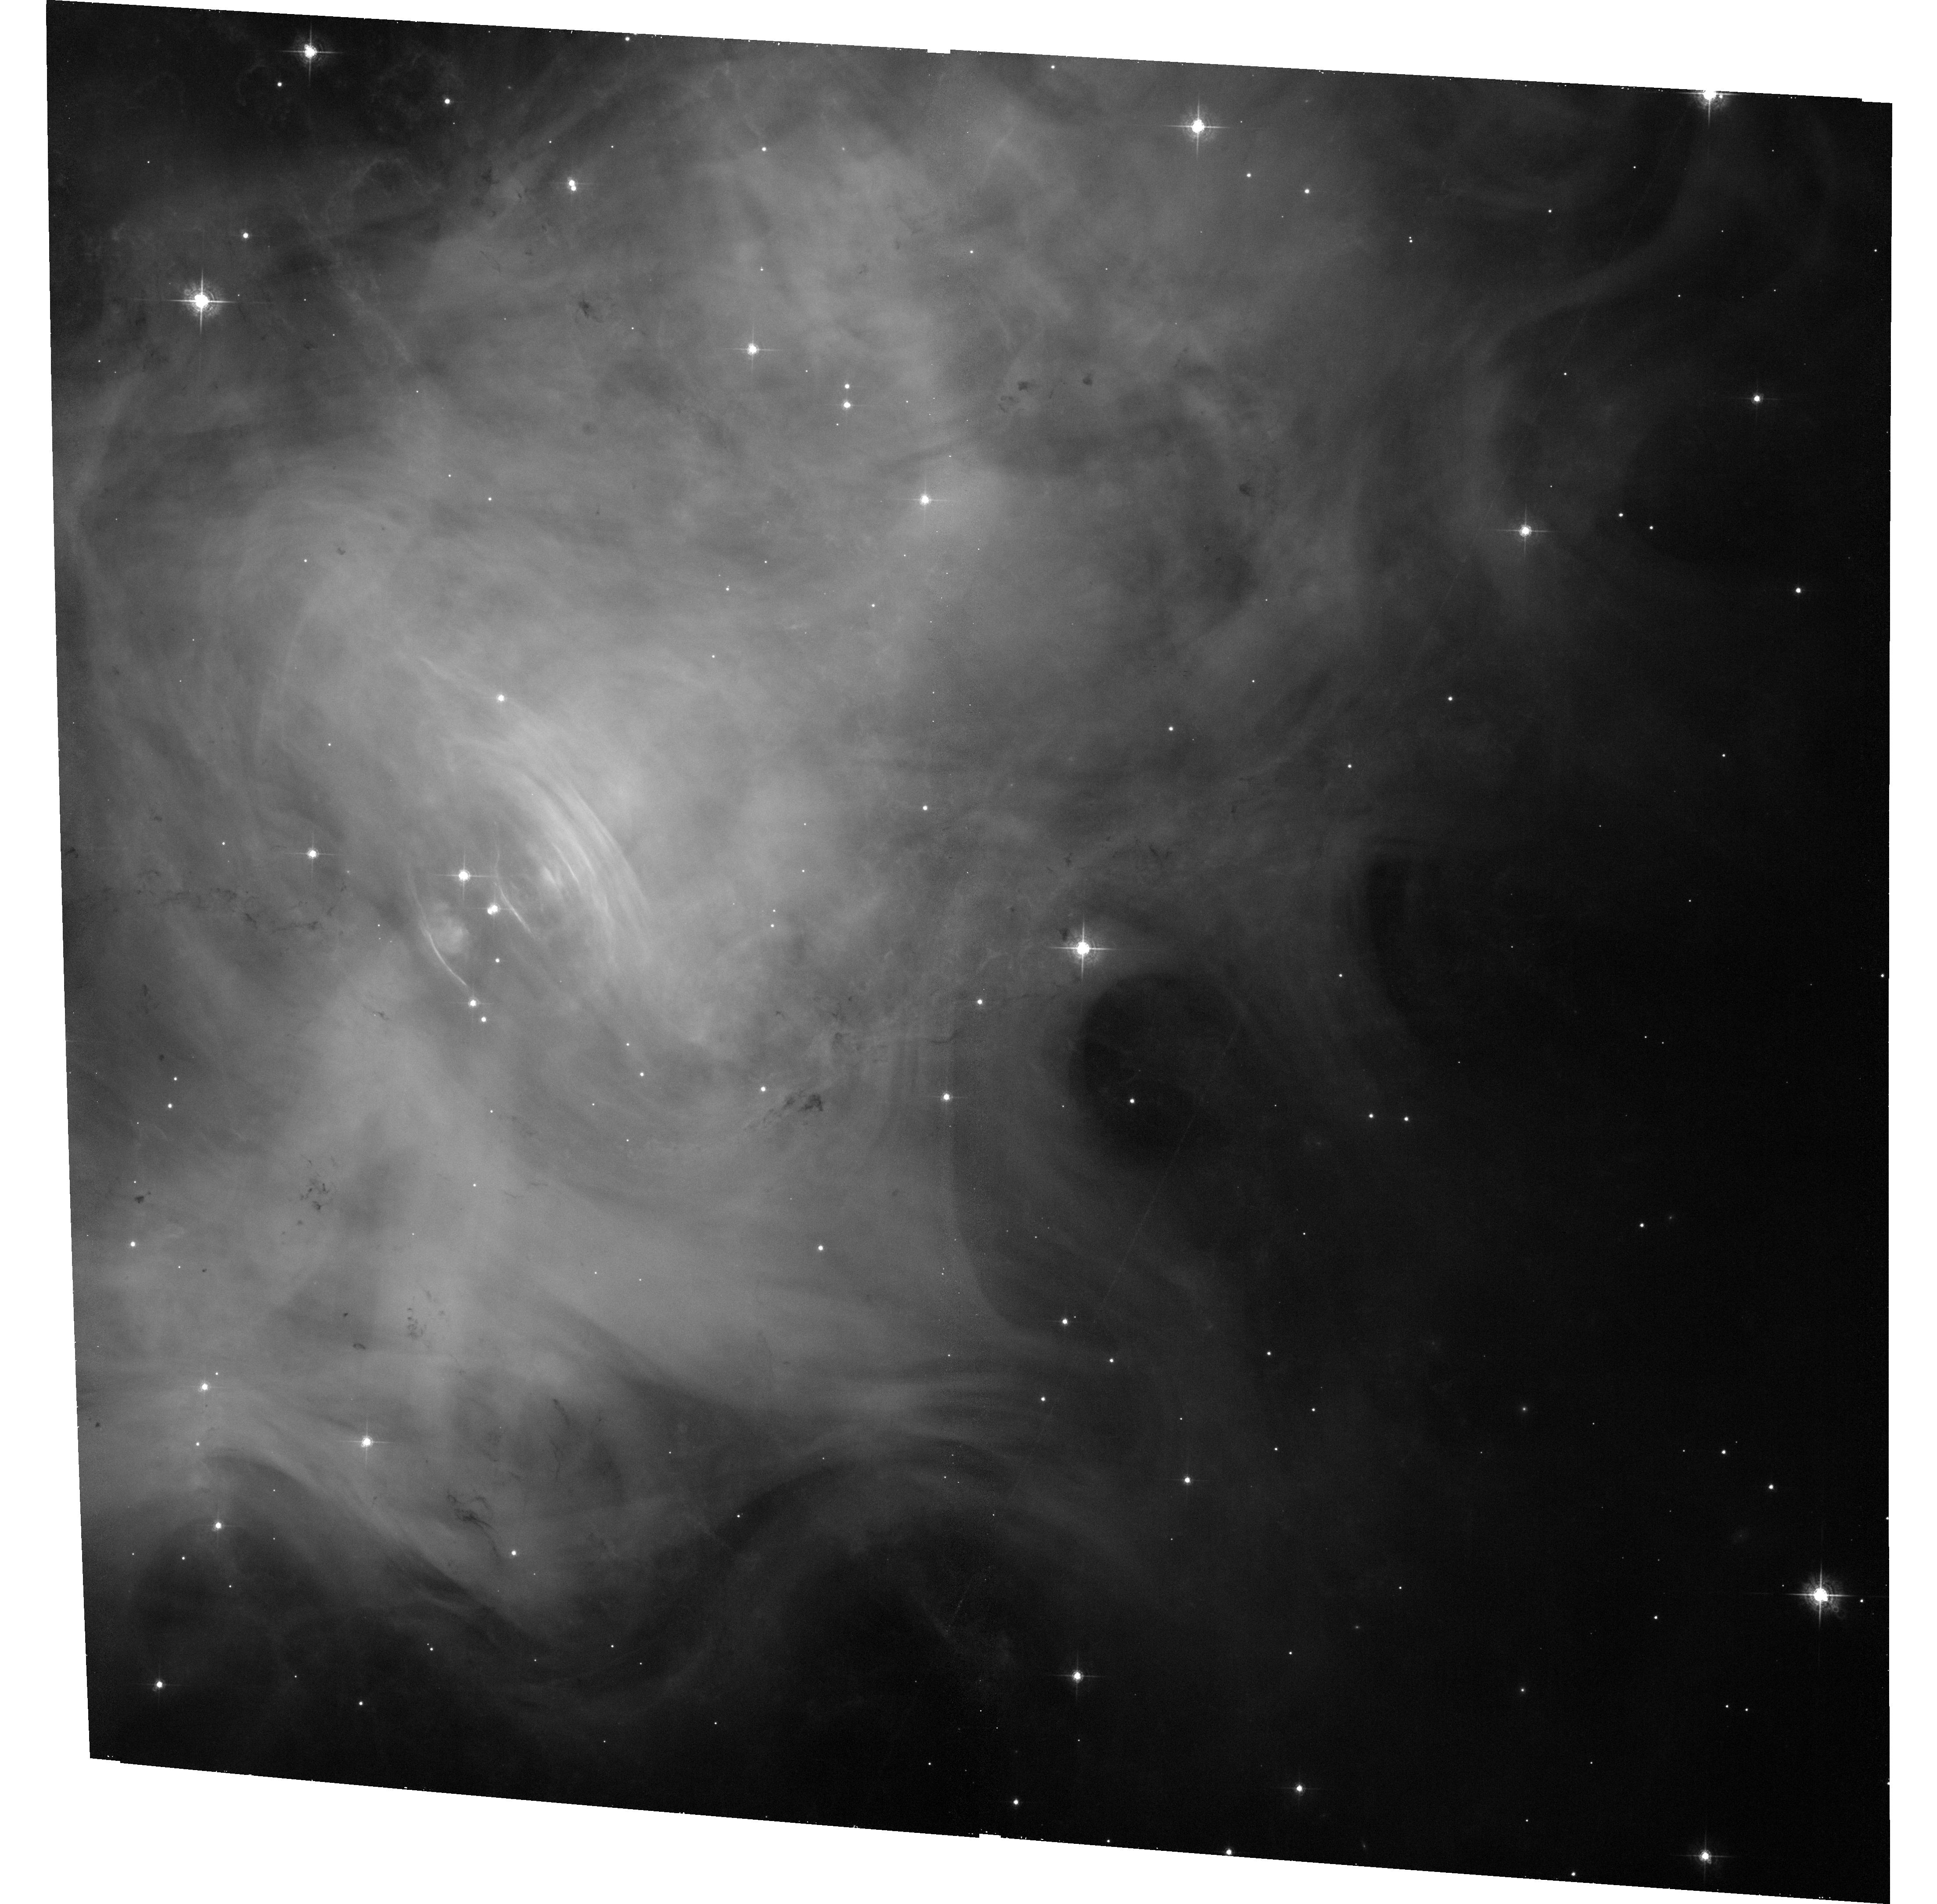
Target: V-CM-TAU
Instrument: ACS/WFC
Filter: F550M
Exposure: 33 min
Observation ID: hst_12748_04_acs_wfc_f550m_jbvo04

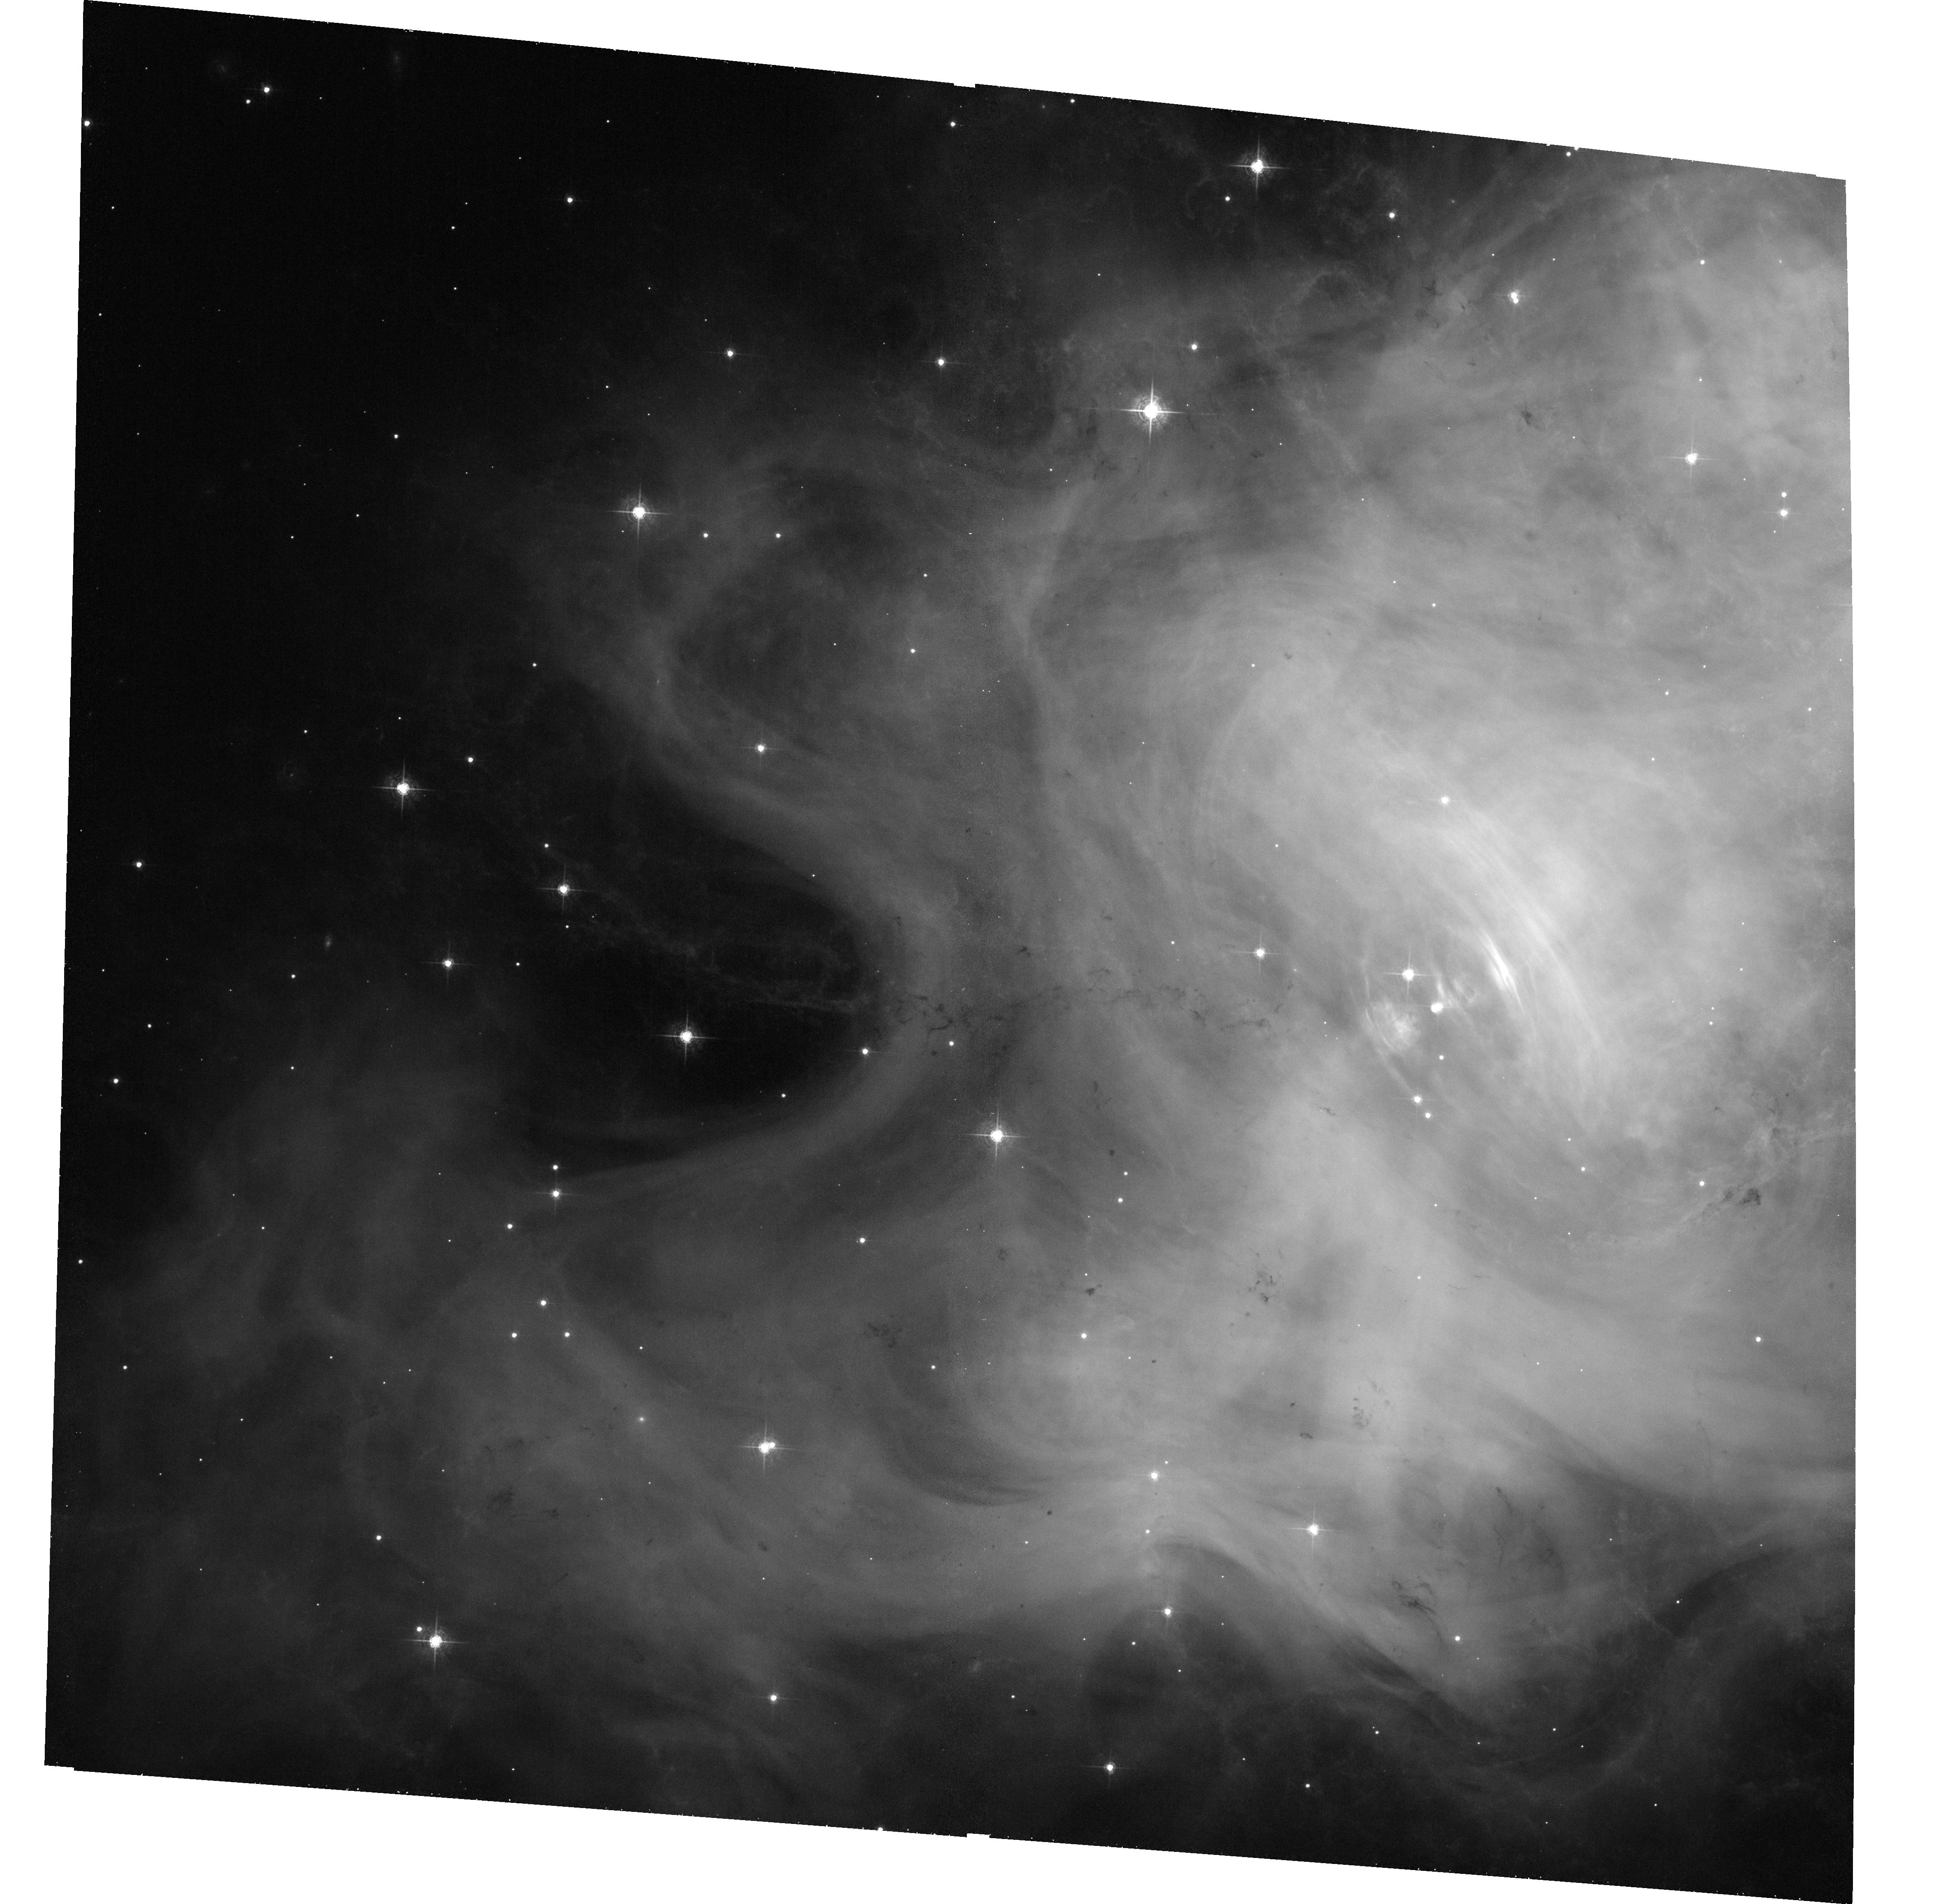
Target: V-CM-TAU
Instrument: ACS/WFC
Filter: F550M
Exposure: 33 min
Observation ID: hst_12748_06_acs_wfc_f550m_jbvo06

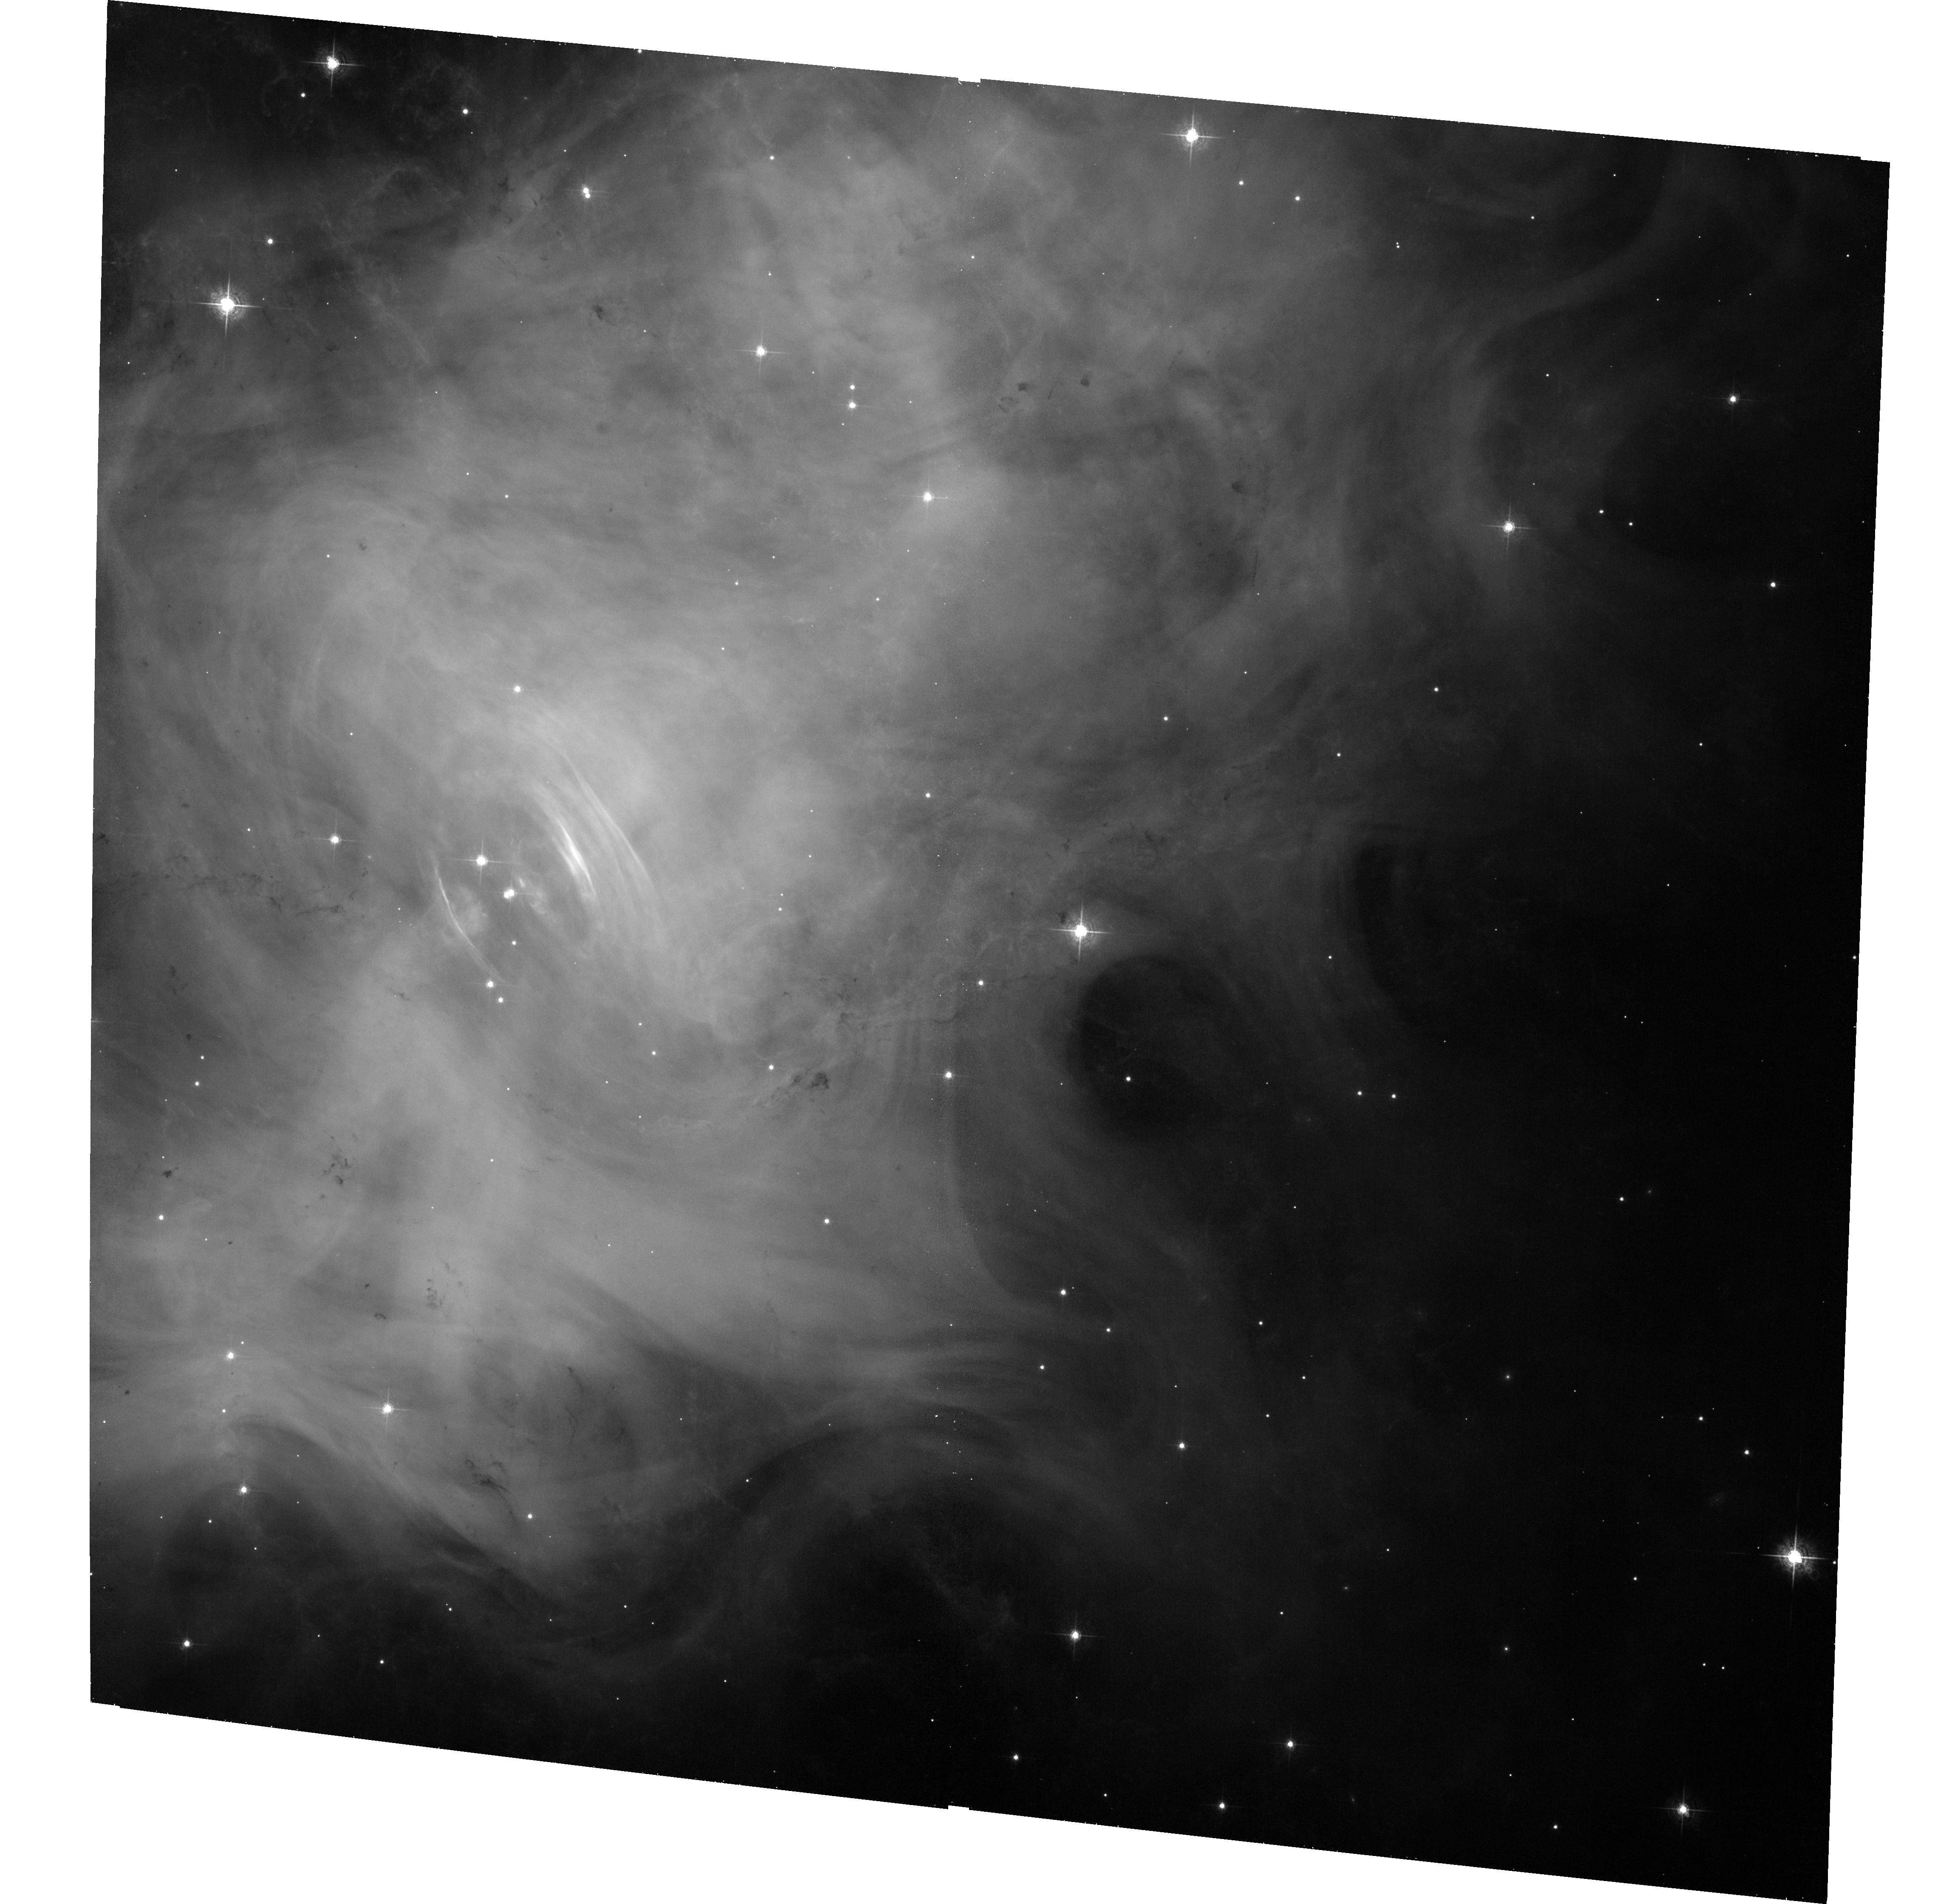
Target: V-CM-TAU
Instrument: ACS/WFC
Filter: F550M
Exposure: 33 min
Observation ID: hst_12748_02_acs_wfc_f550m_jbvo02

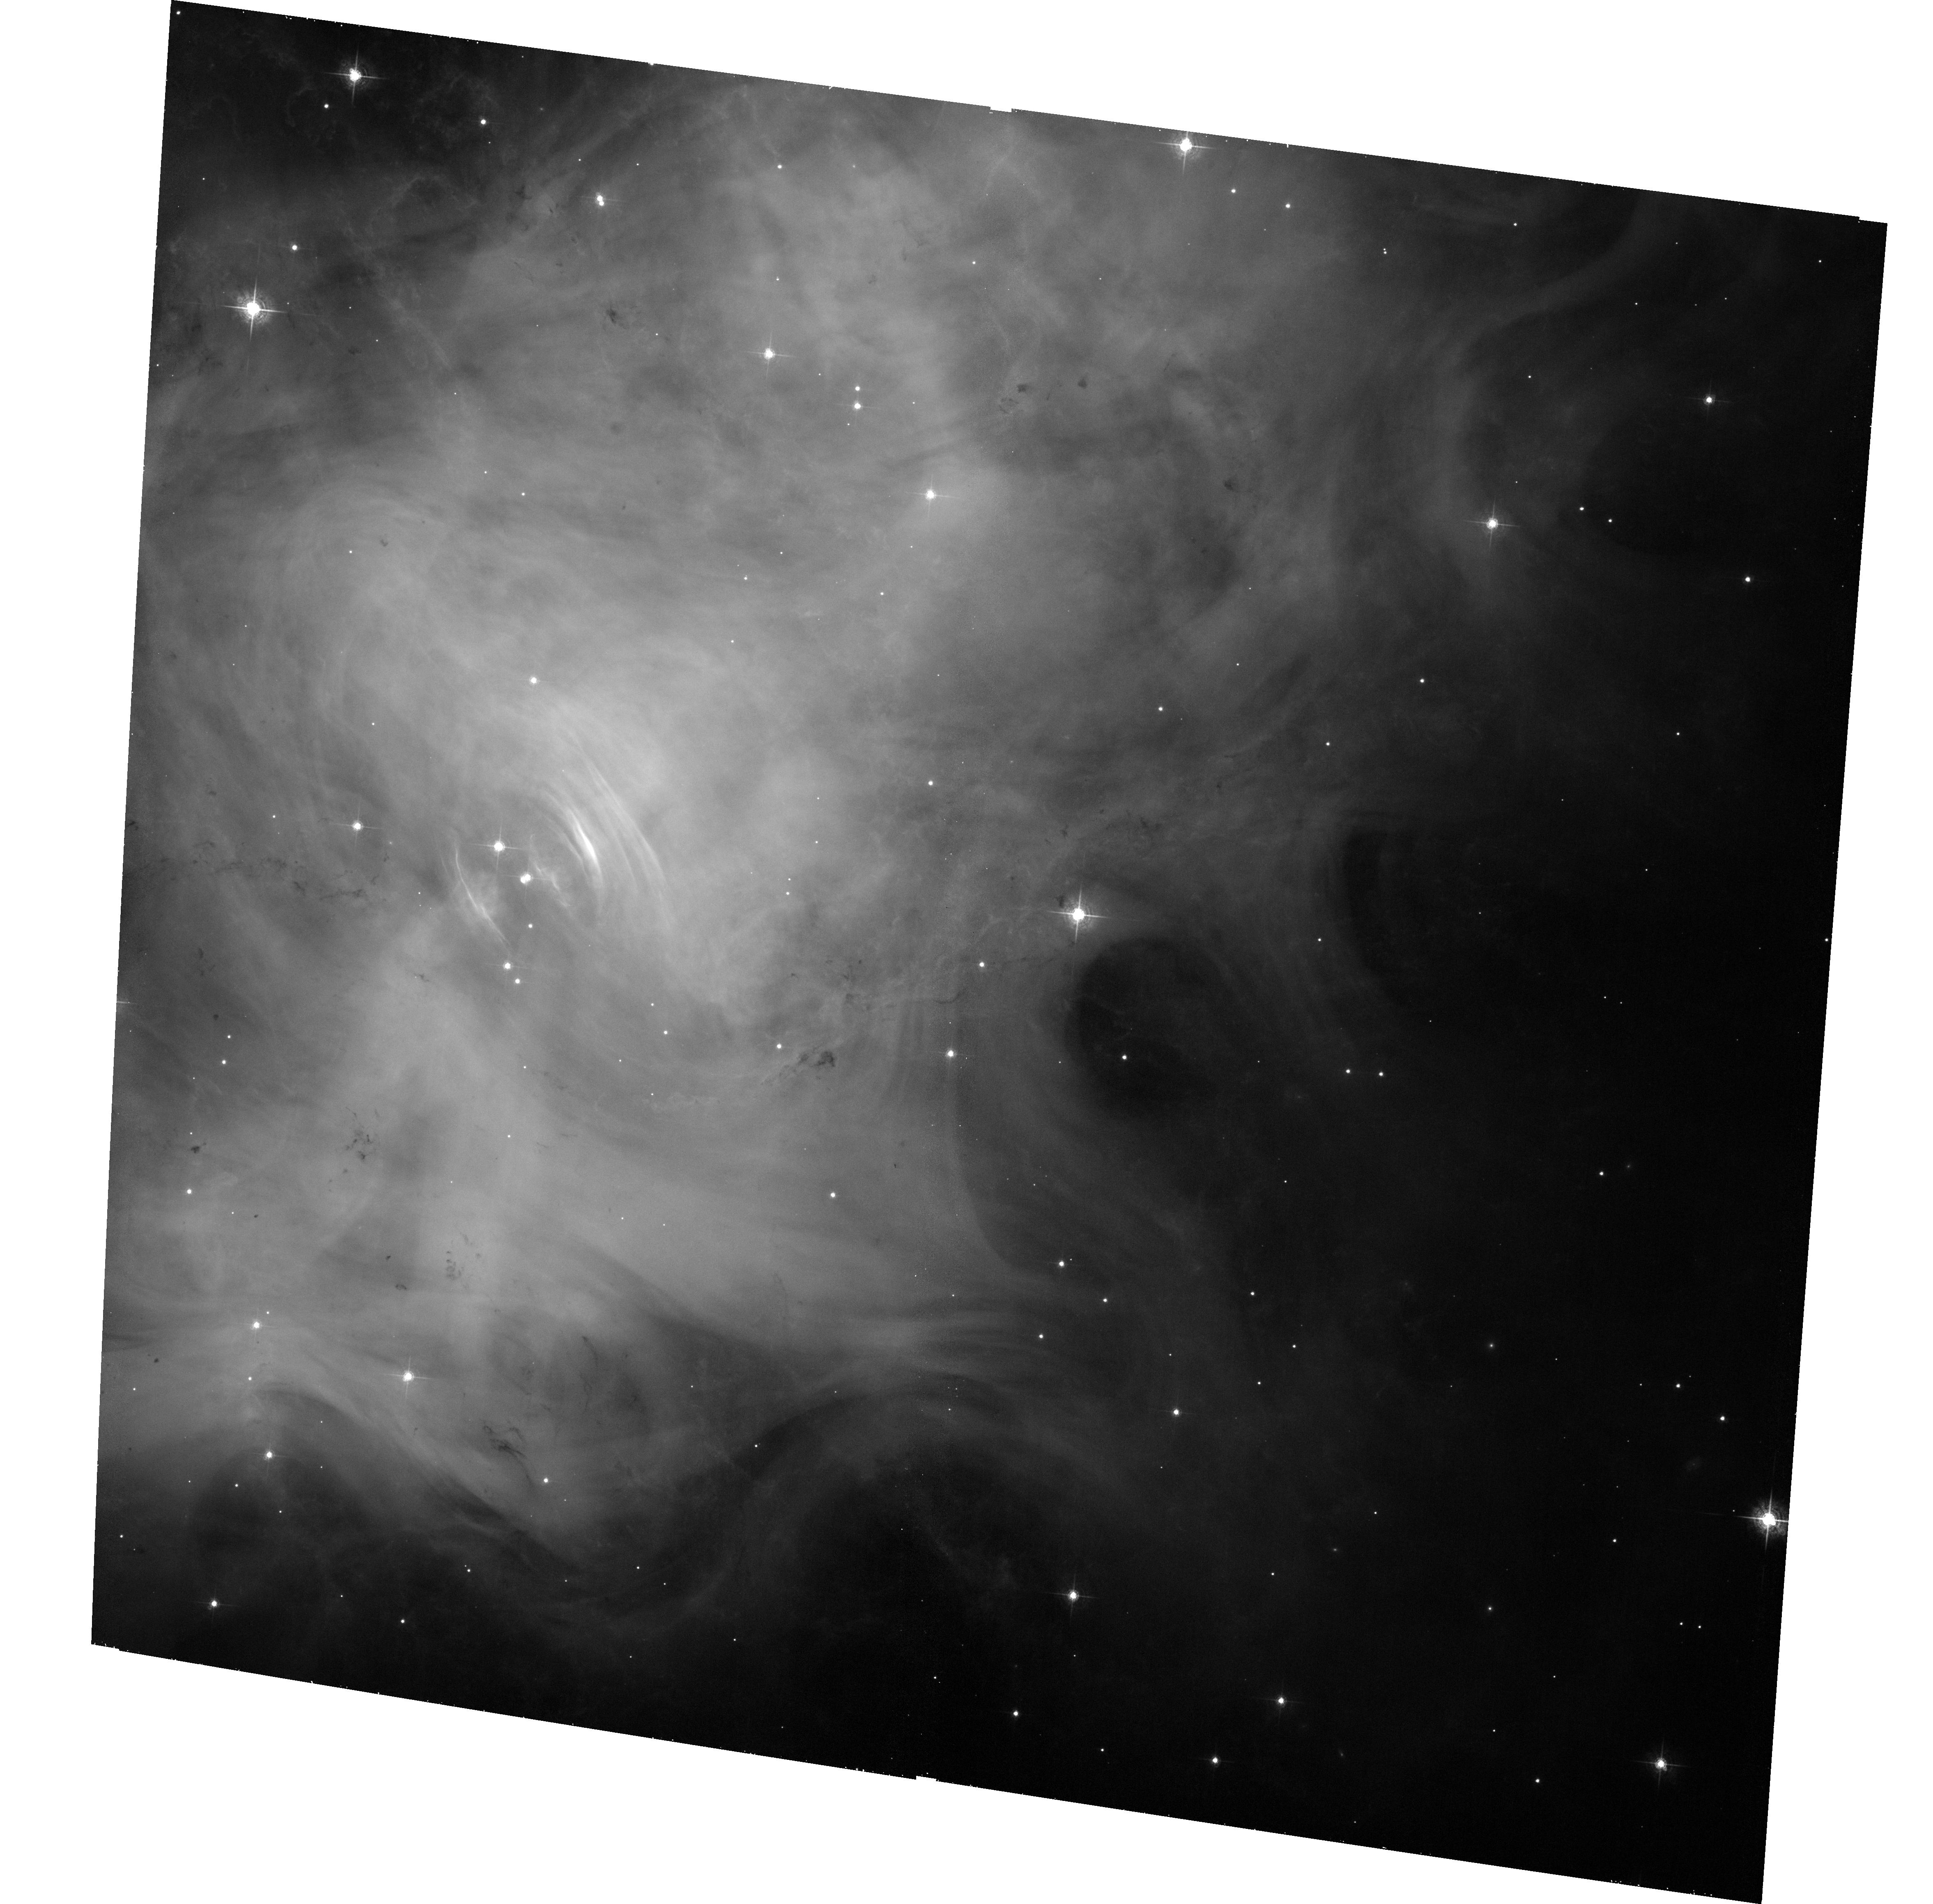
Target: V-CM-TAU
Instrument: ACS/WFC
Filter: F550M
Exposure: 33 min
Observation ID: hst_12748_01_acs_wfc_f550m_jbvo01

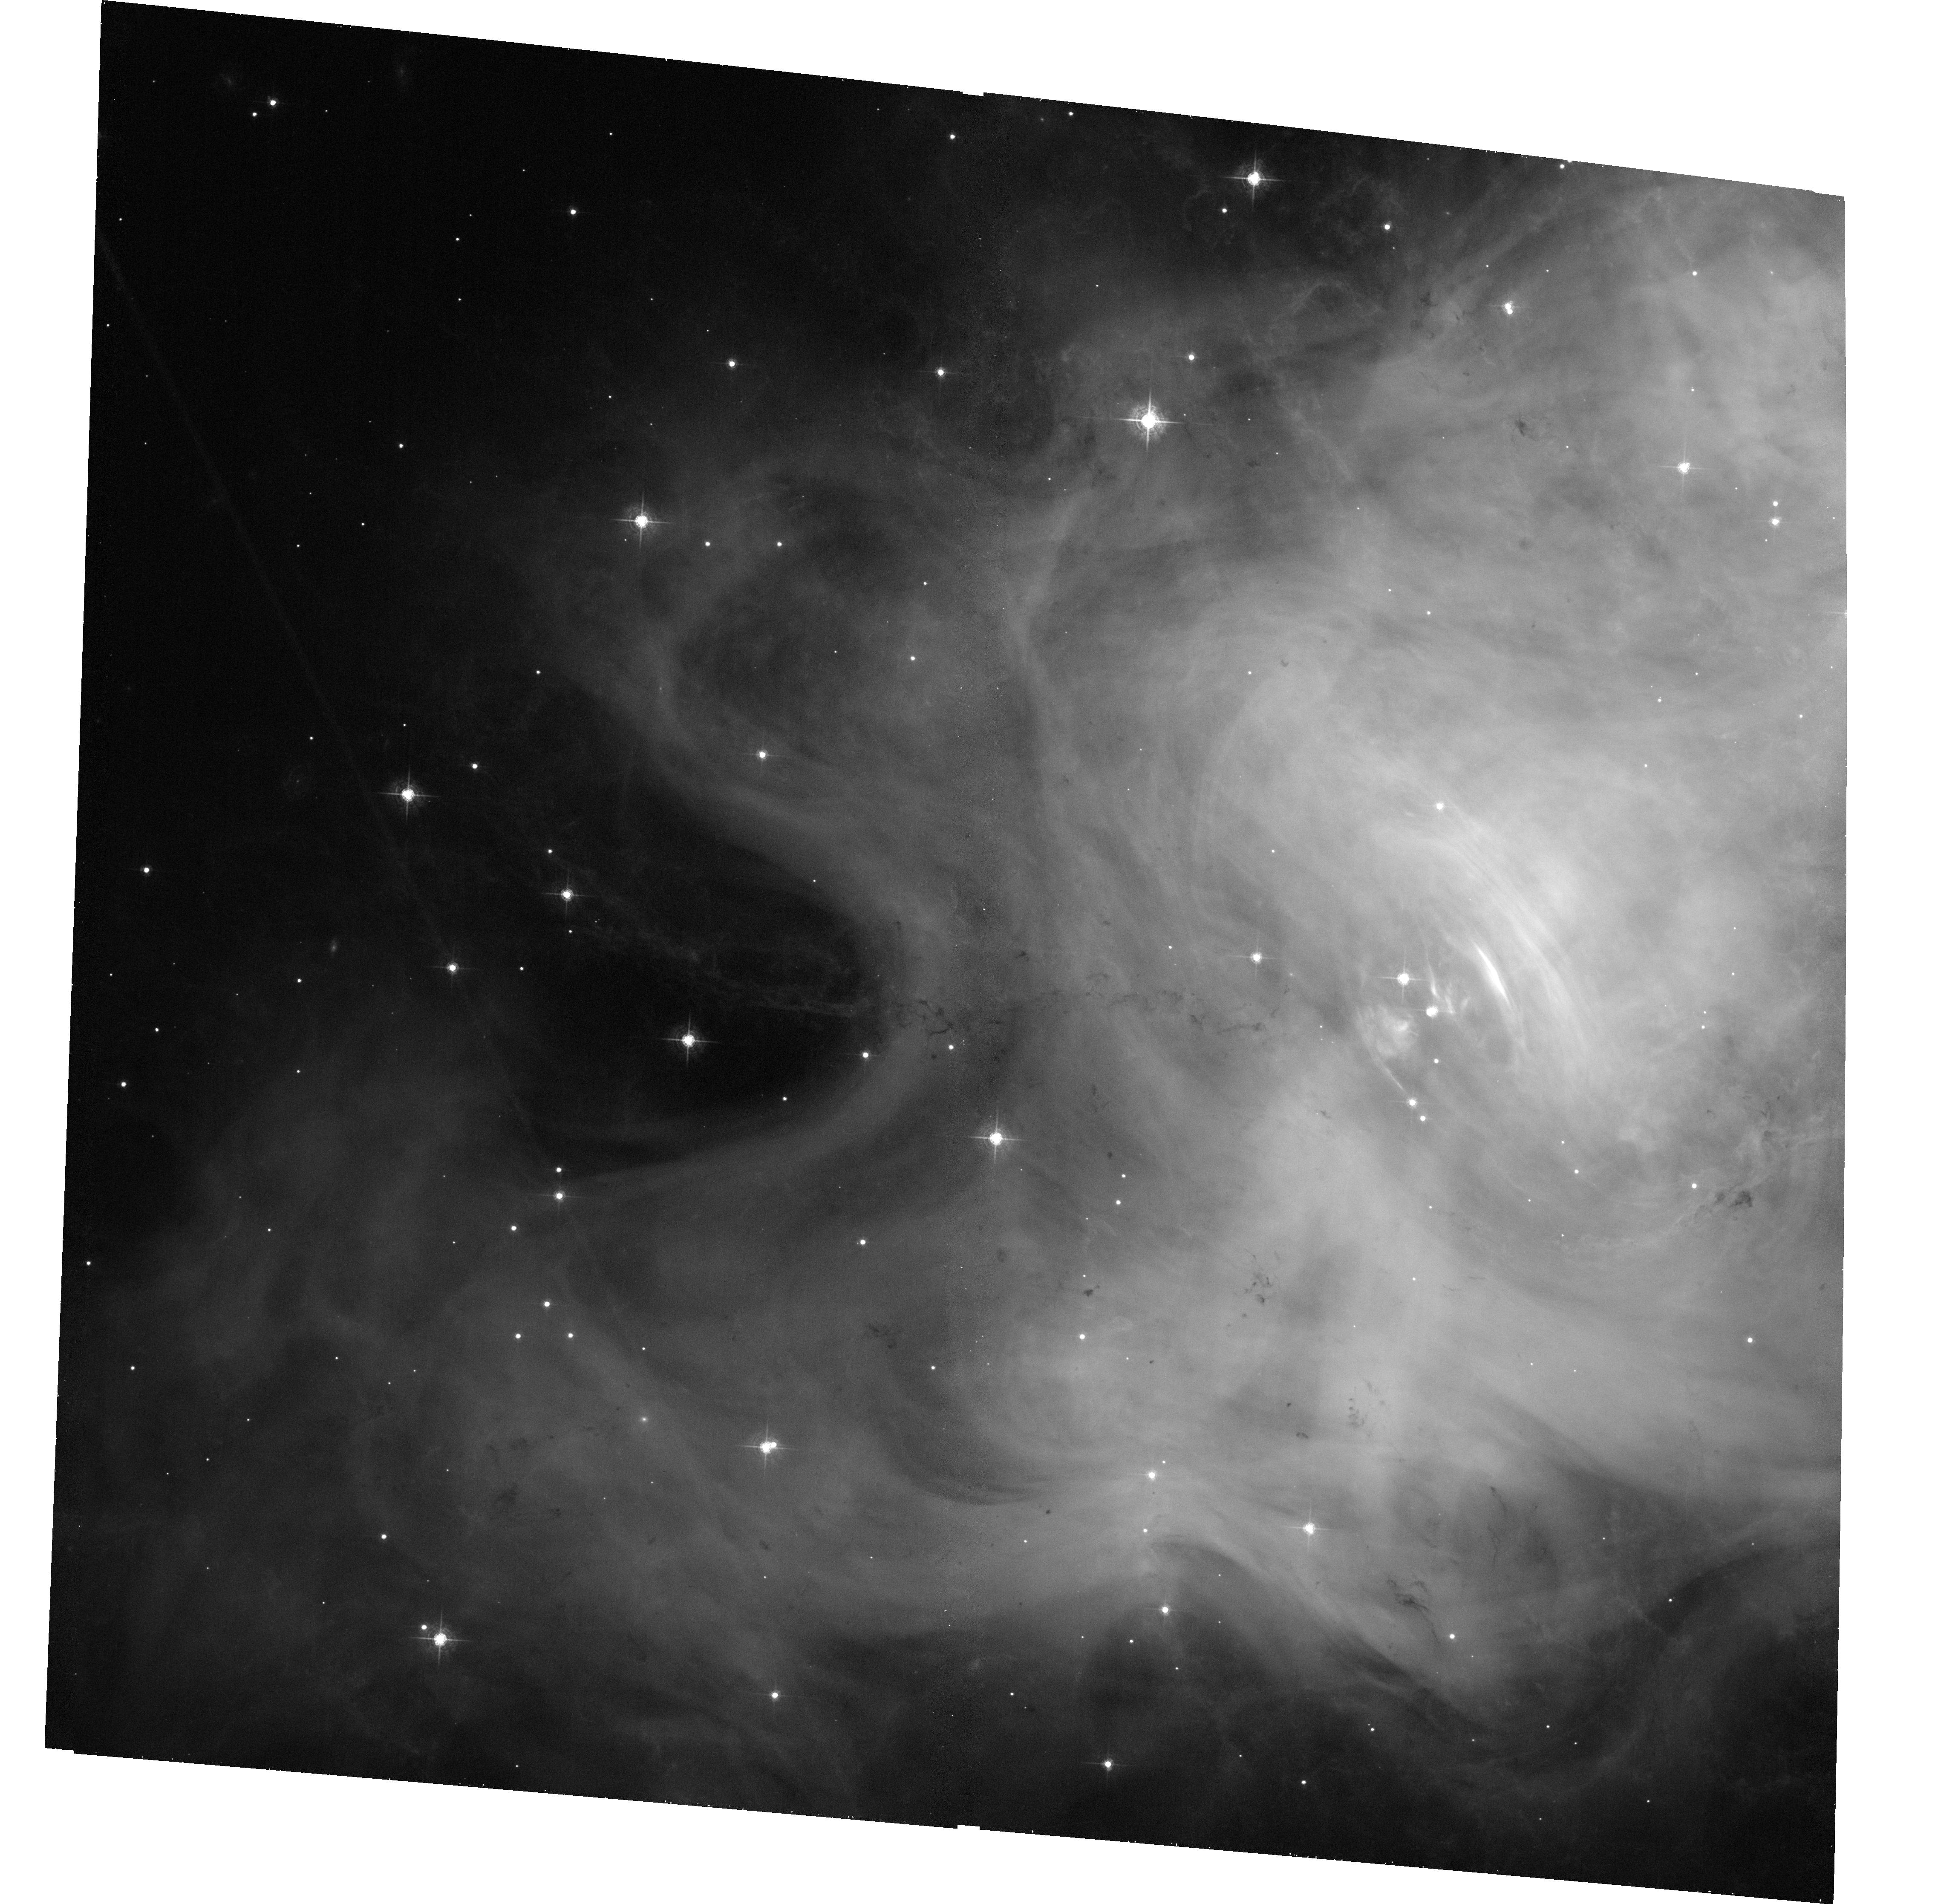
Target: V-CM-TAU
Instrument: ACS/WFC
Filter: F550M
Exposure: 33 min
Observation ID: hst_12748_05_acs_wfc_f550m_jbvo05

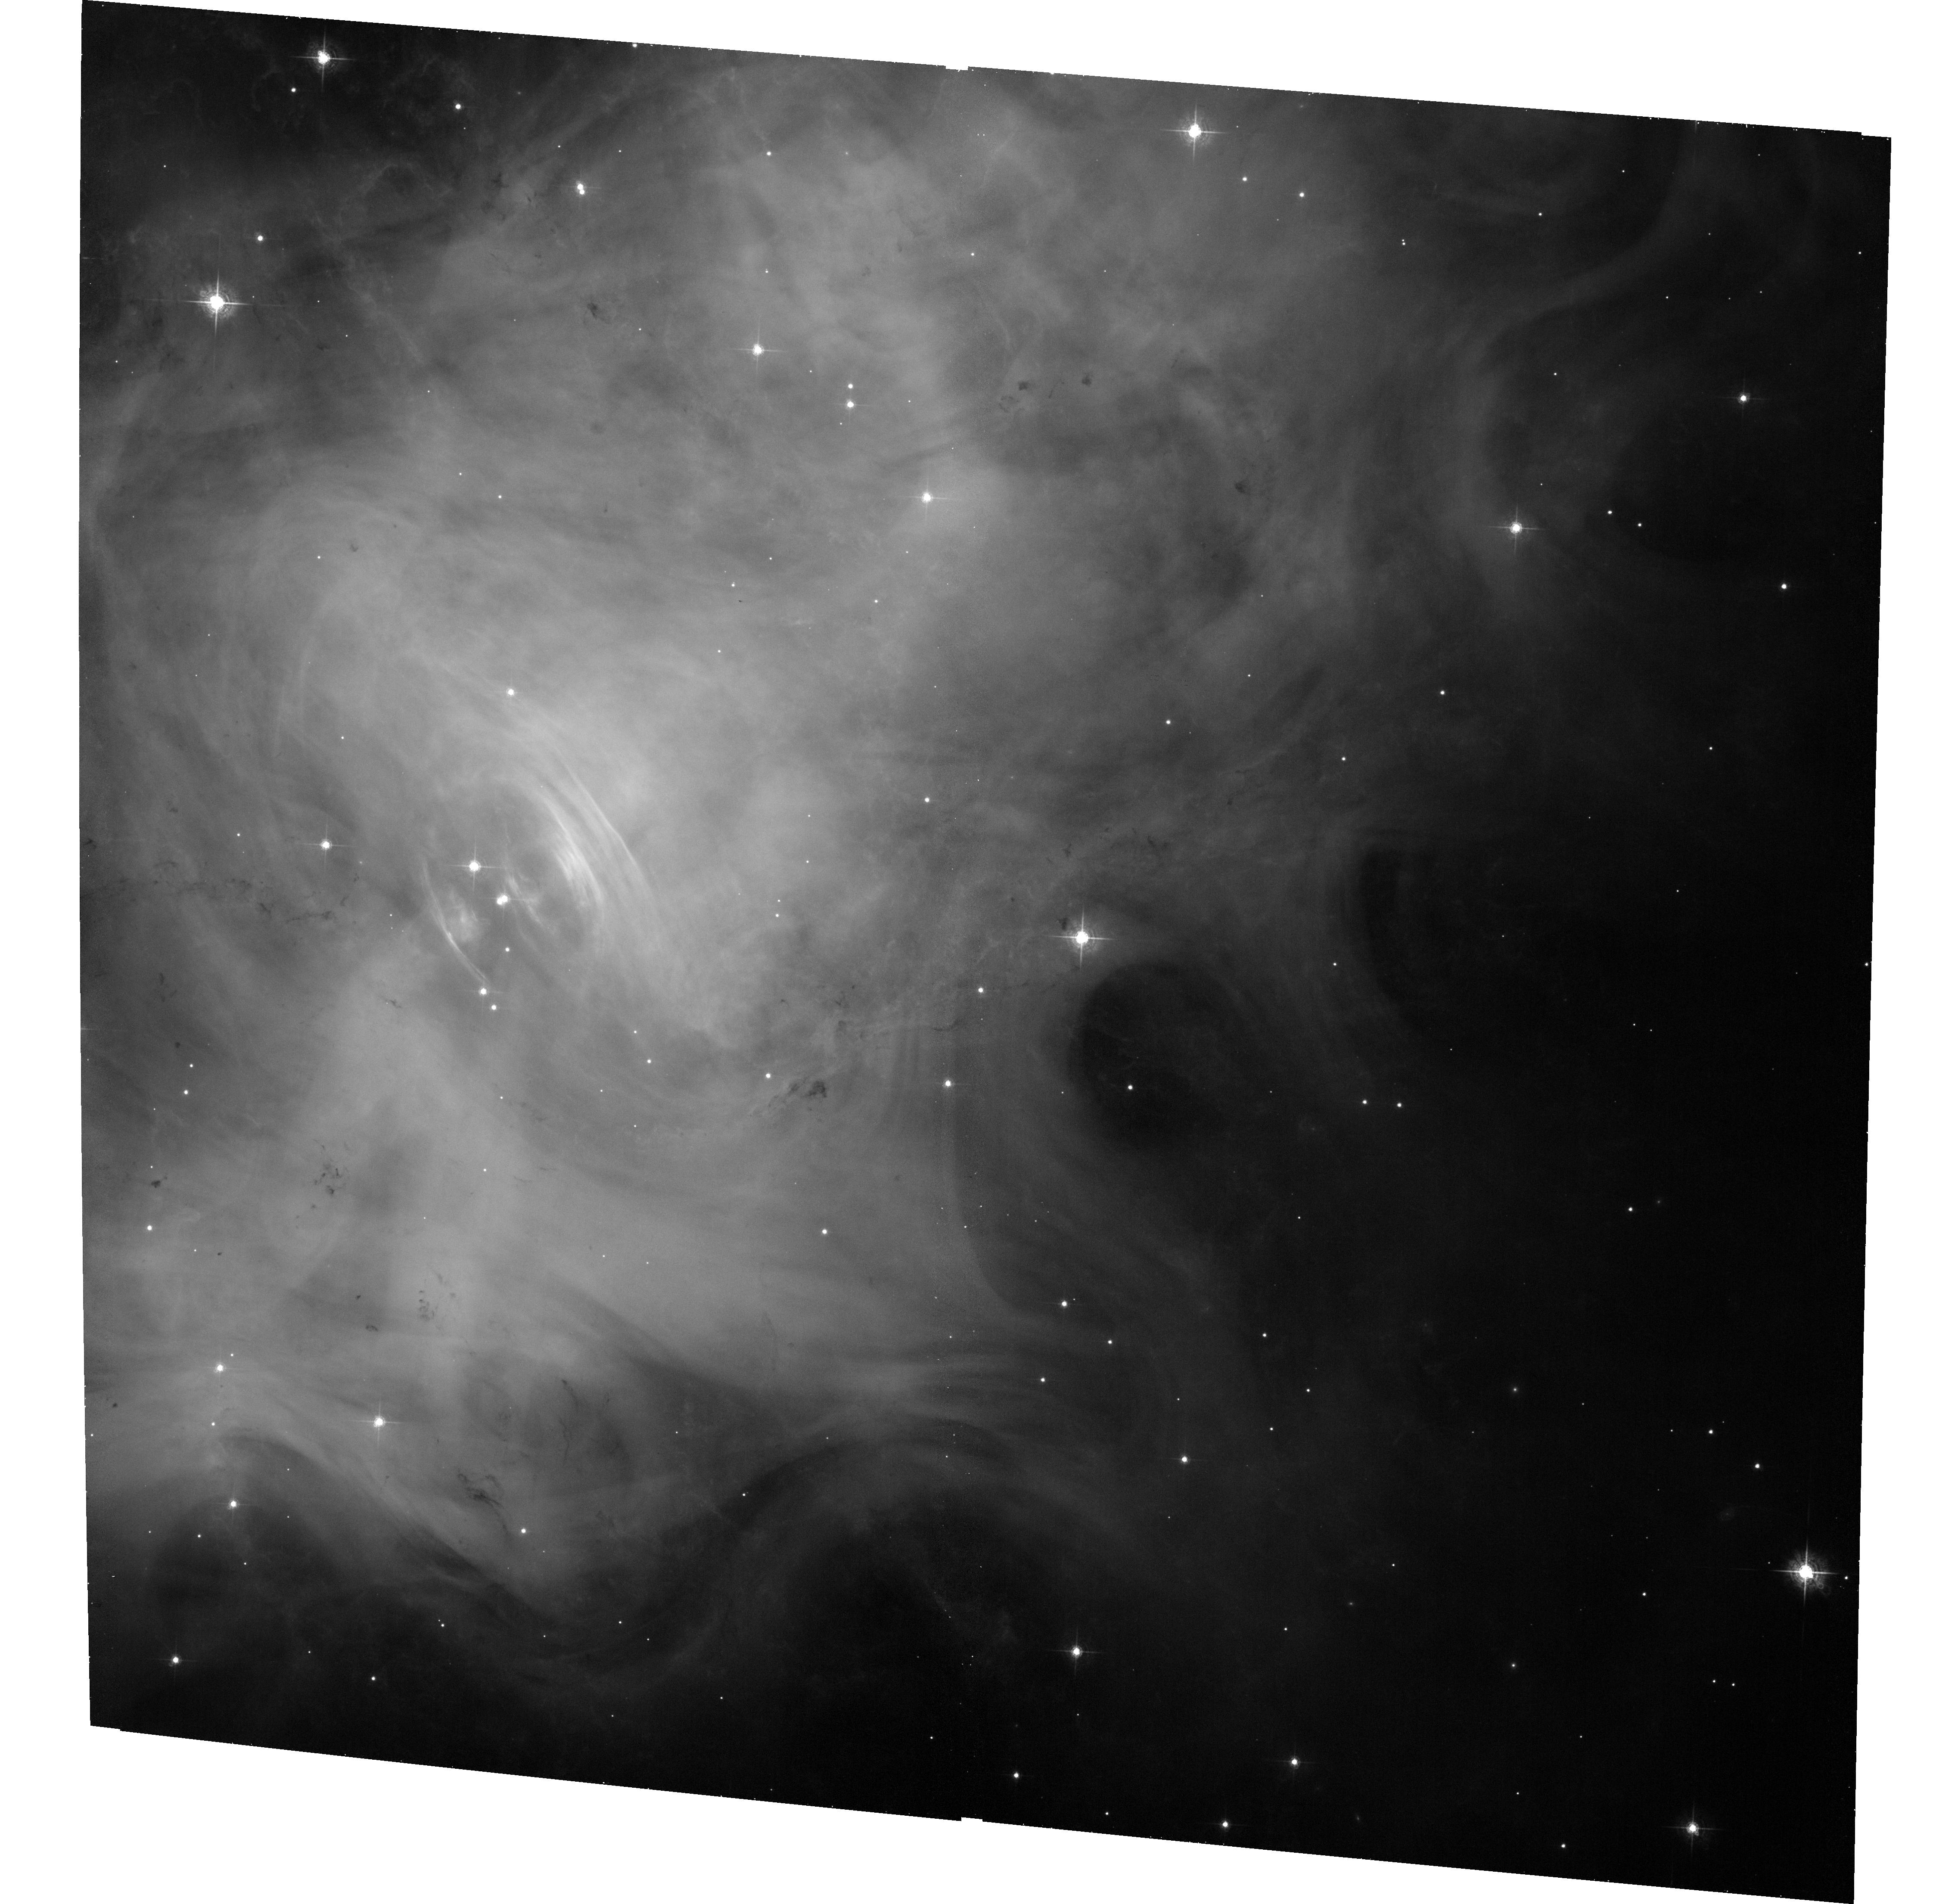
Target: V-CM-TAU
Instrument: ACS/WFC
Filter: F550M
Exposure: 33 min
Observation ID: hst_12748_03_acs_wfc_f550m_jbvo03

Joint Chandra and HST Monitoring of the Crab Nebula (PI: Weisskopf, Martin C.)

In 2010 Sep the Crab surprised the astrophysical community with a powerful 4-day-long gamma-ray flare, detected by the Agile and Fermi satellites. Chandra and HST images taken post flare, were limited by the lack of a reference image taken before the flare. While the study of future flaring activity will be covered by a companion TOO proposal, here we propose a joint Chandra HST program. The scientific purpose of this proposal is to: 1) establish an X-ray and optical baseline of the system prior to any gamma-ray flare as an aid for establishing the location of the flare and, 2) to identify and quantify the spatial and spectral variations in X-rays and/or the optical over time.